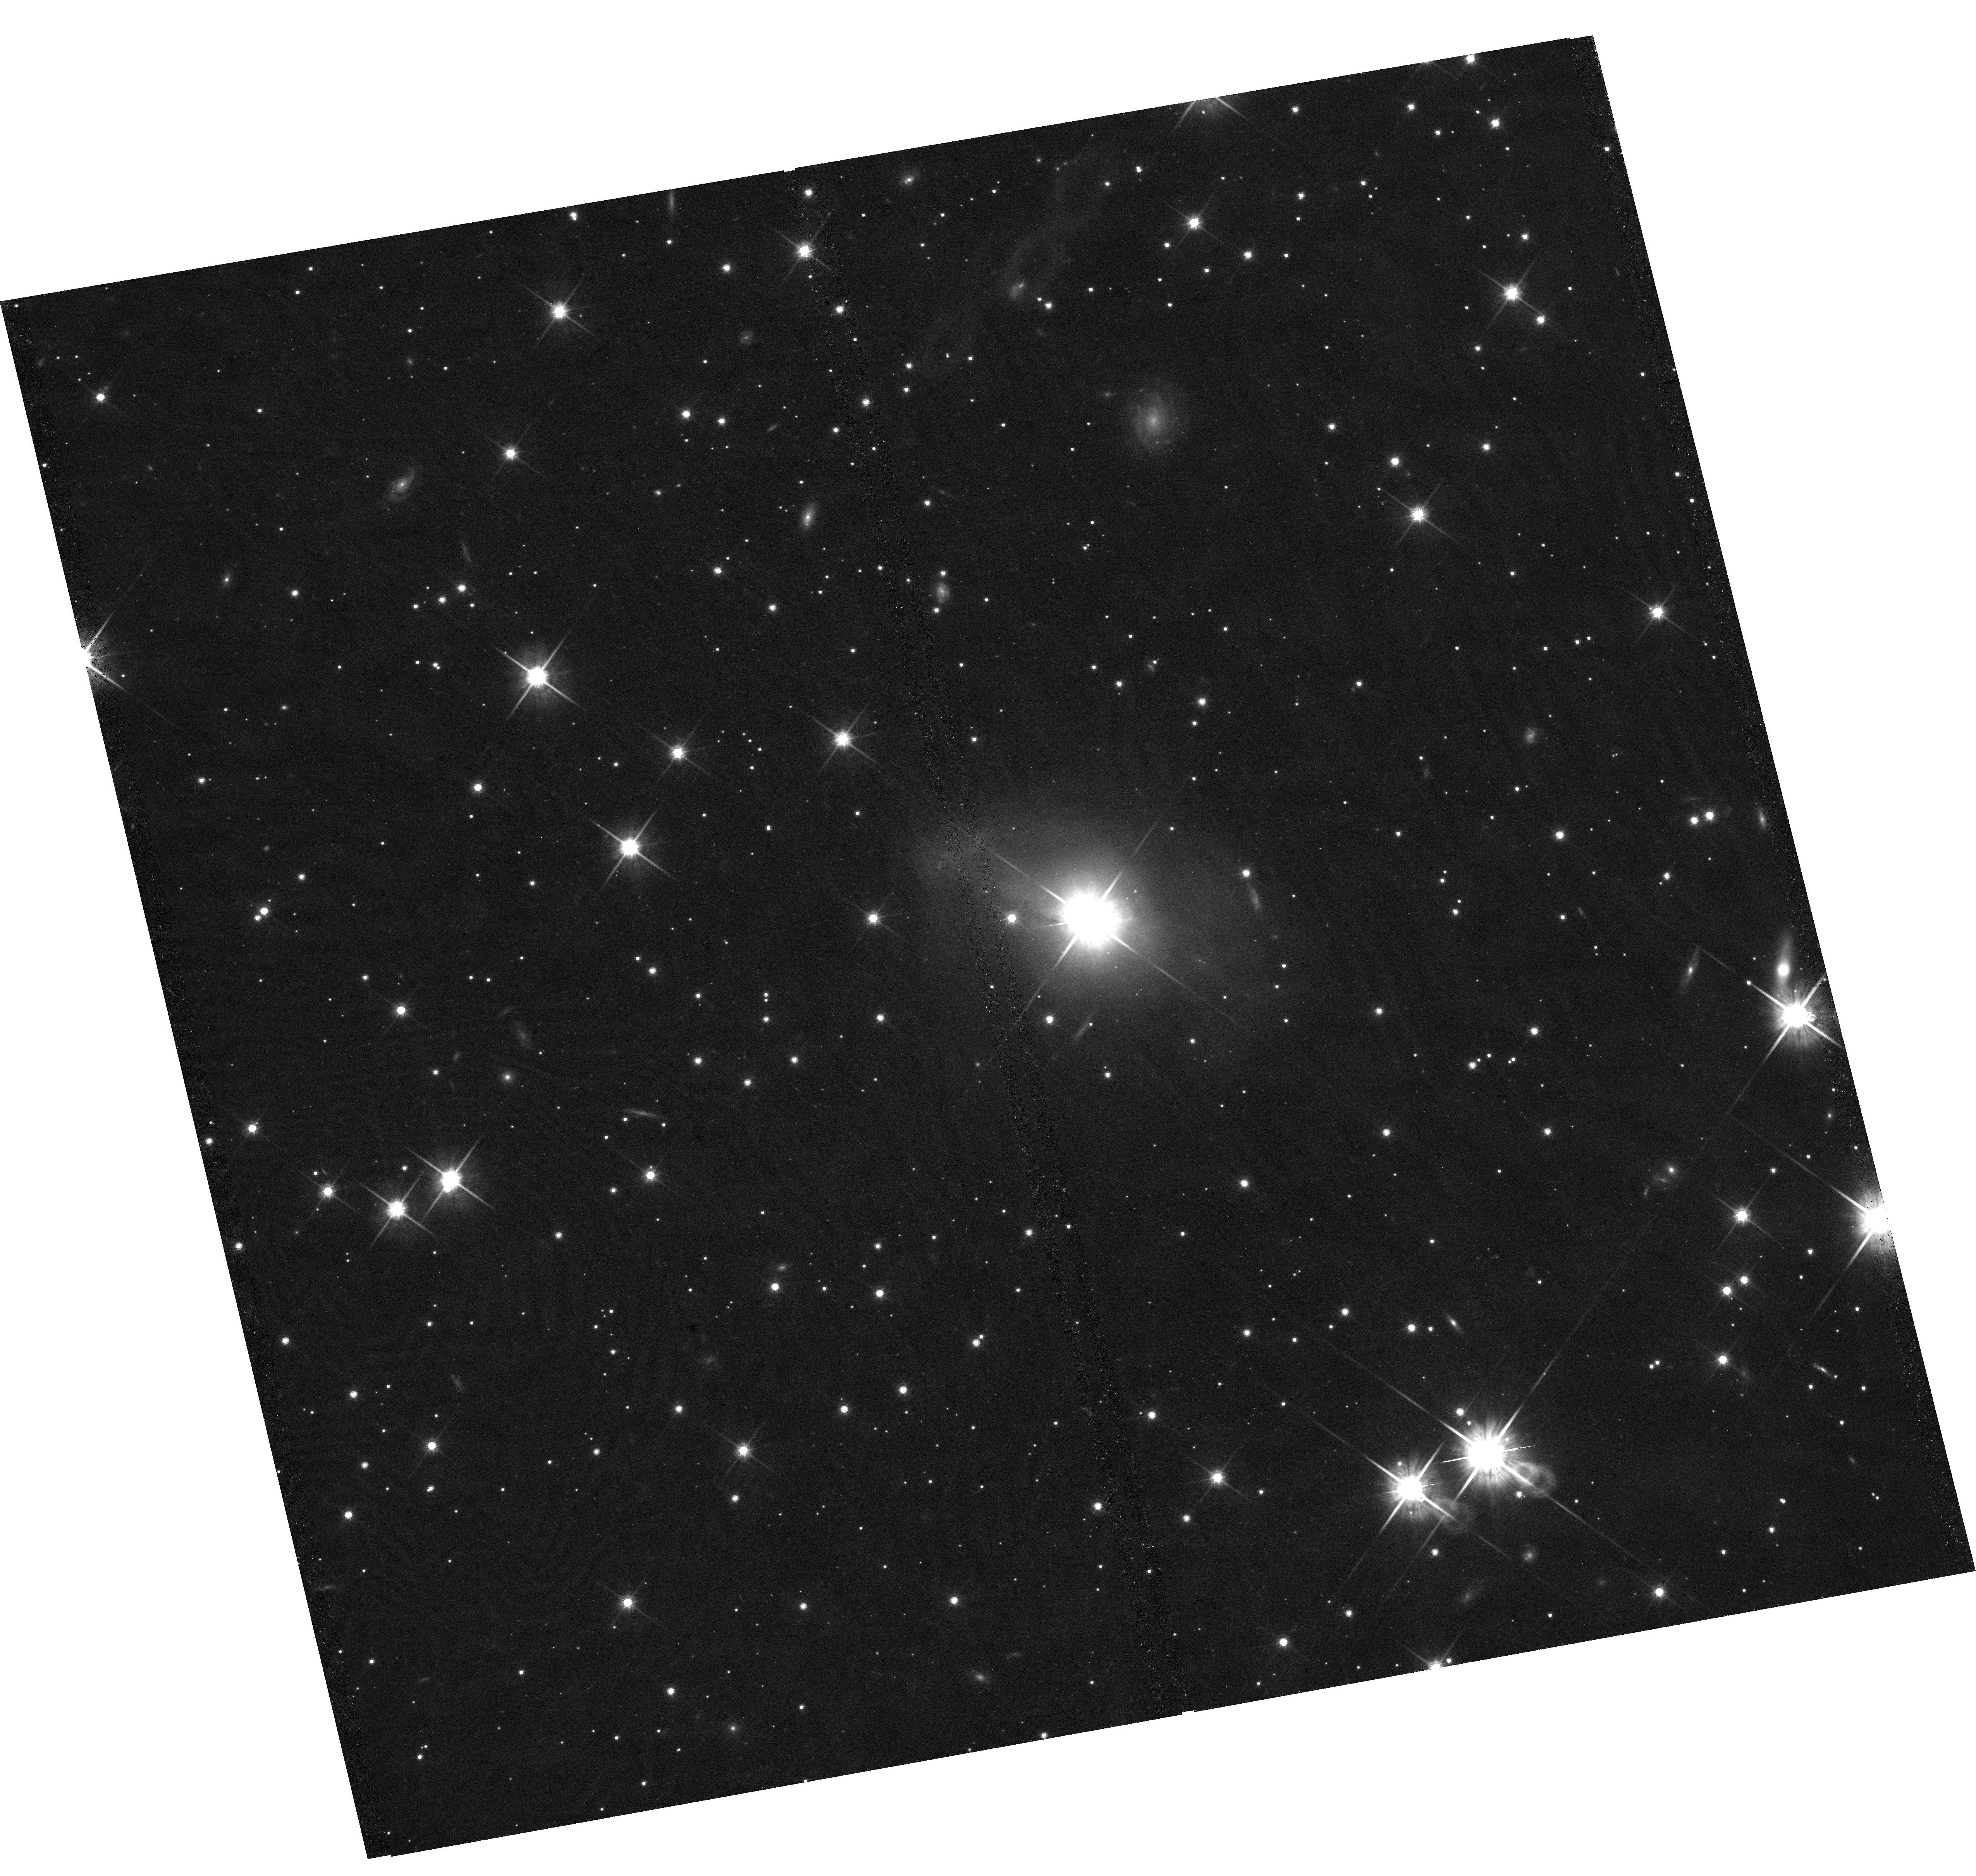
Target: IRAS09149-6206
Instrument: WFC3/UVIS
Filter: F814W
Exposure: 39 min
Observation ID: hst_17103_02_wfc3_uvis_f814w_iexh02

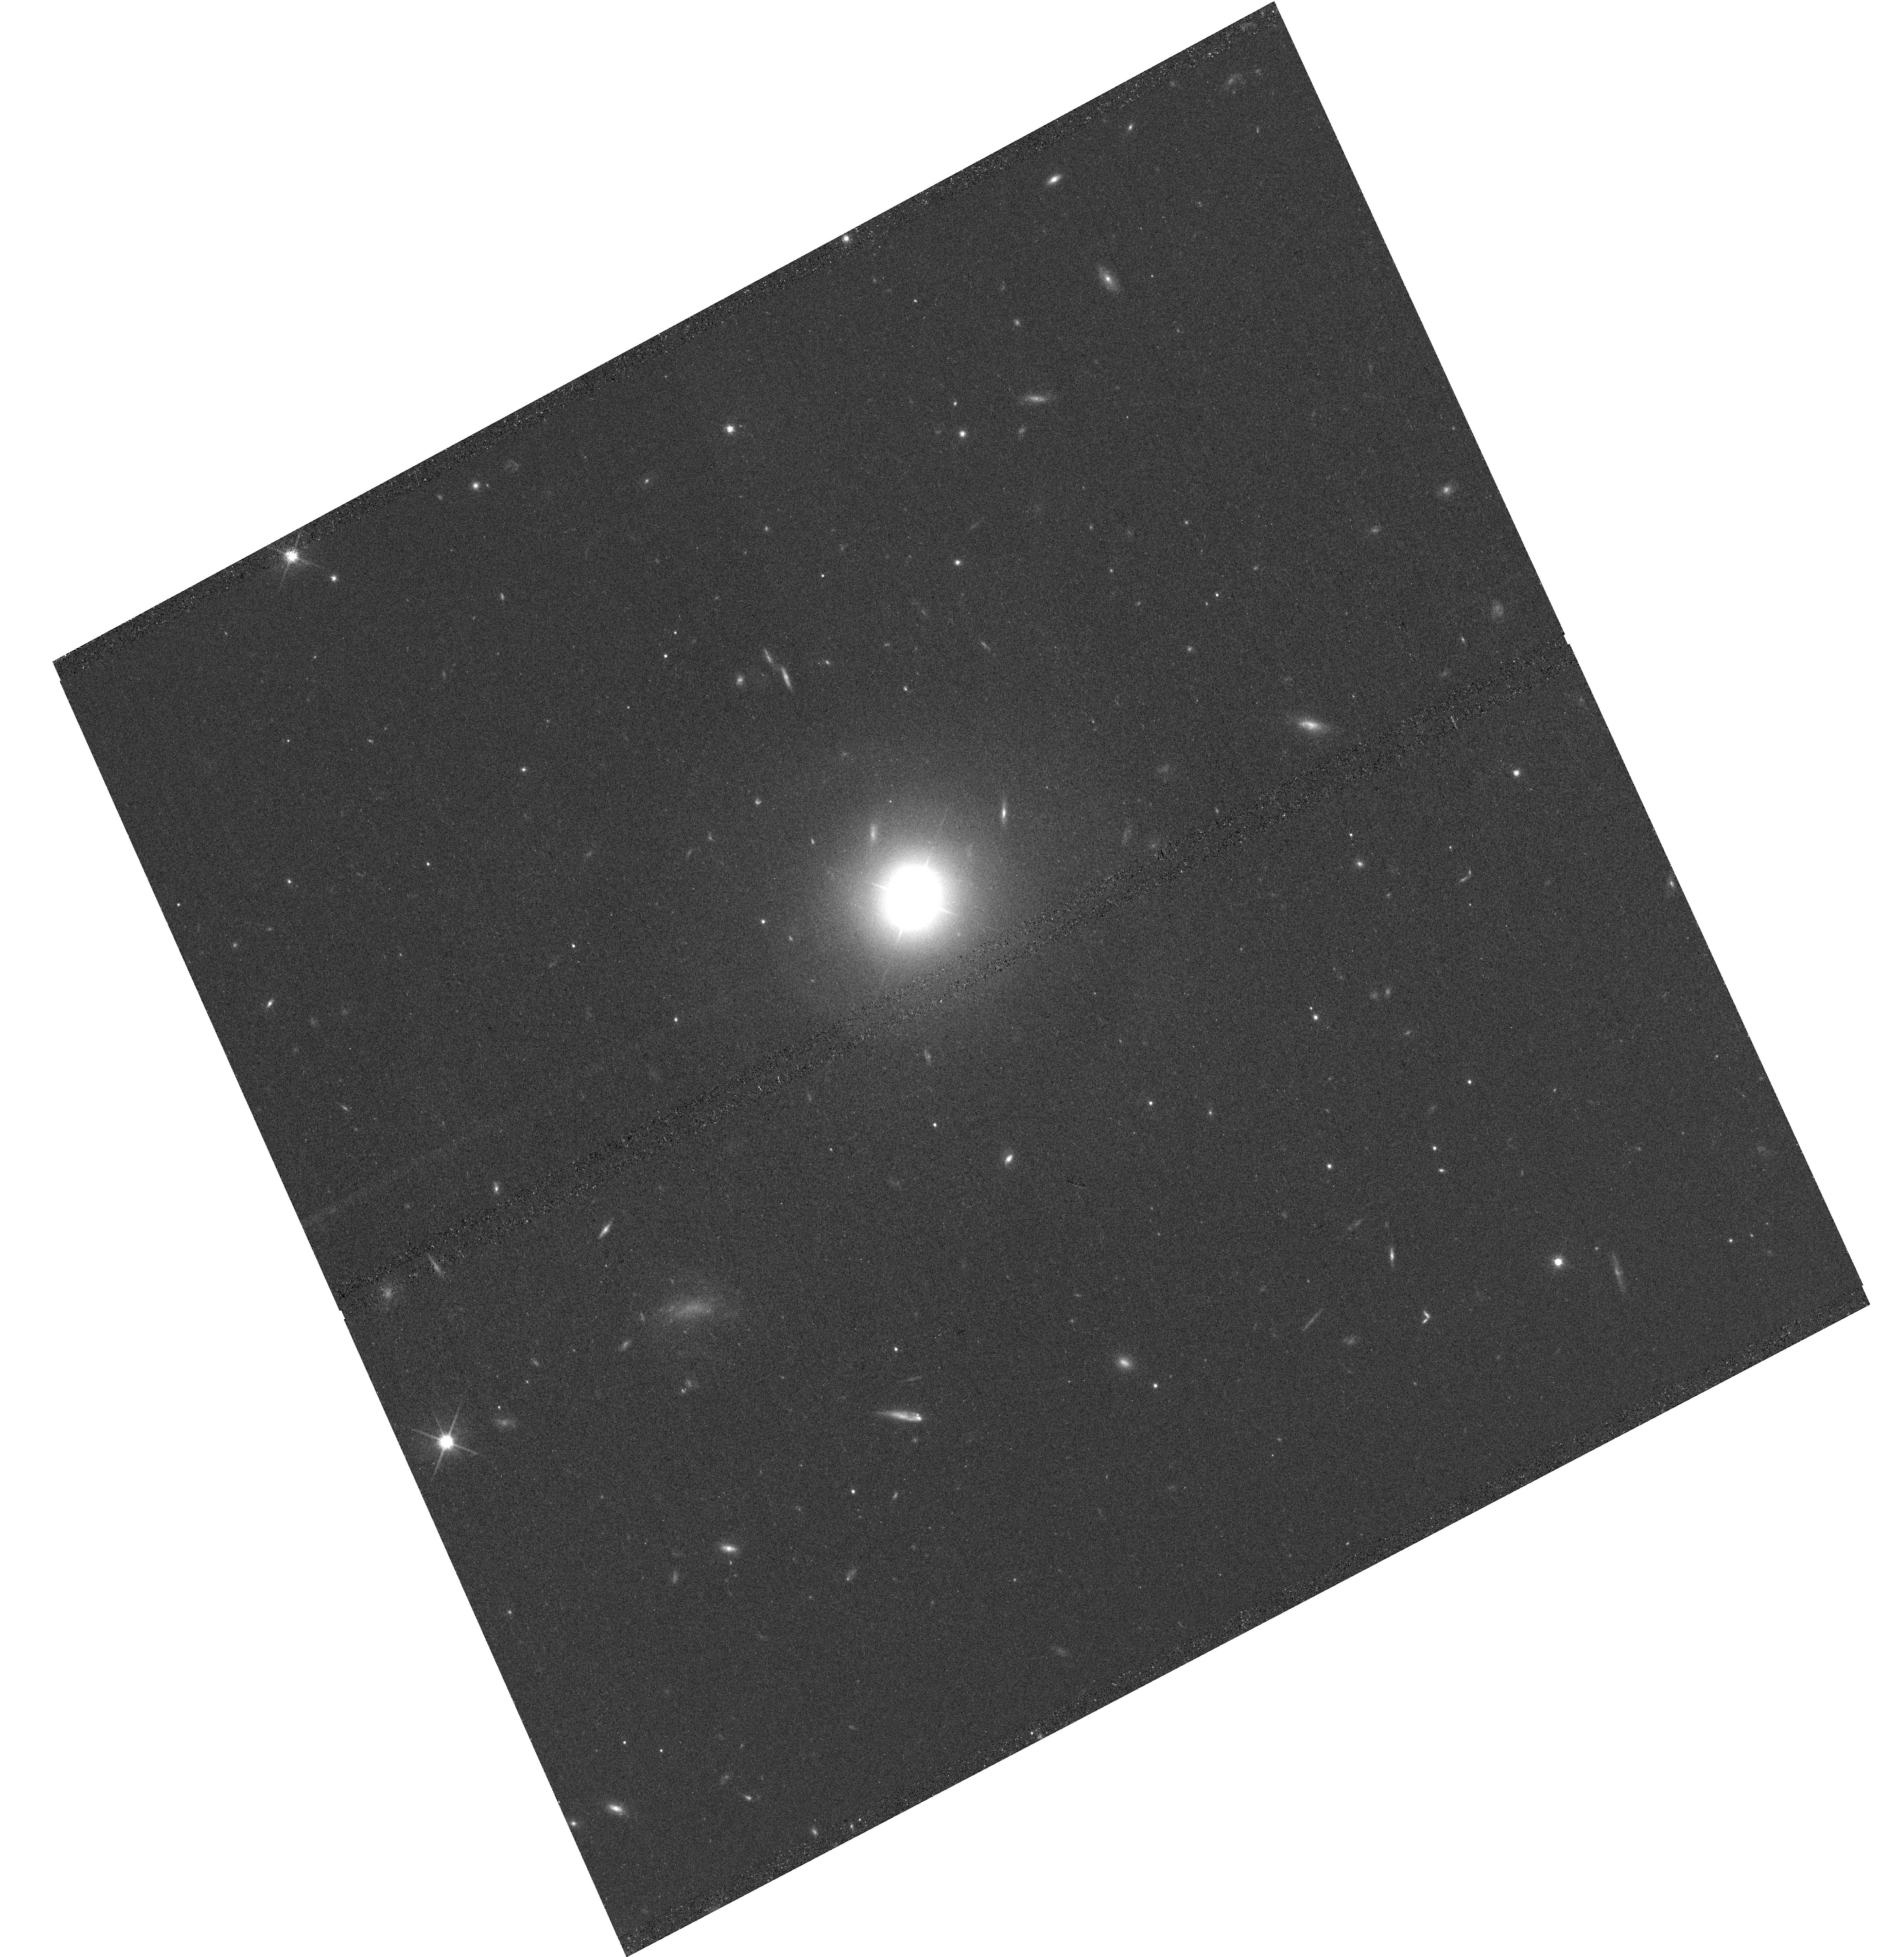
Target: MRK841
Instrument: WFC3/UVIS
Filter: F814W
Exposure: 35 min
Observation ID: hst_17103_07_wfc3_uvis_f814w_iexh07

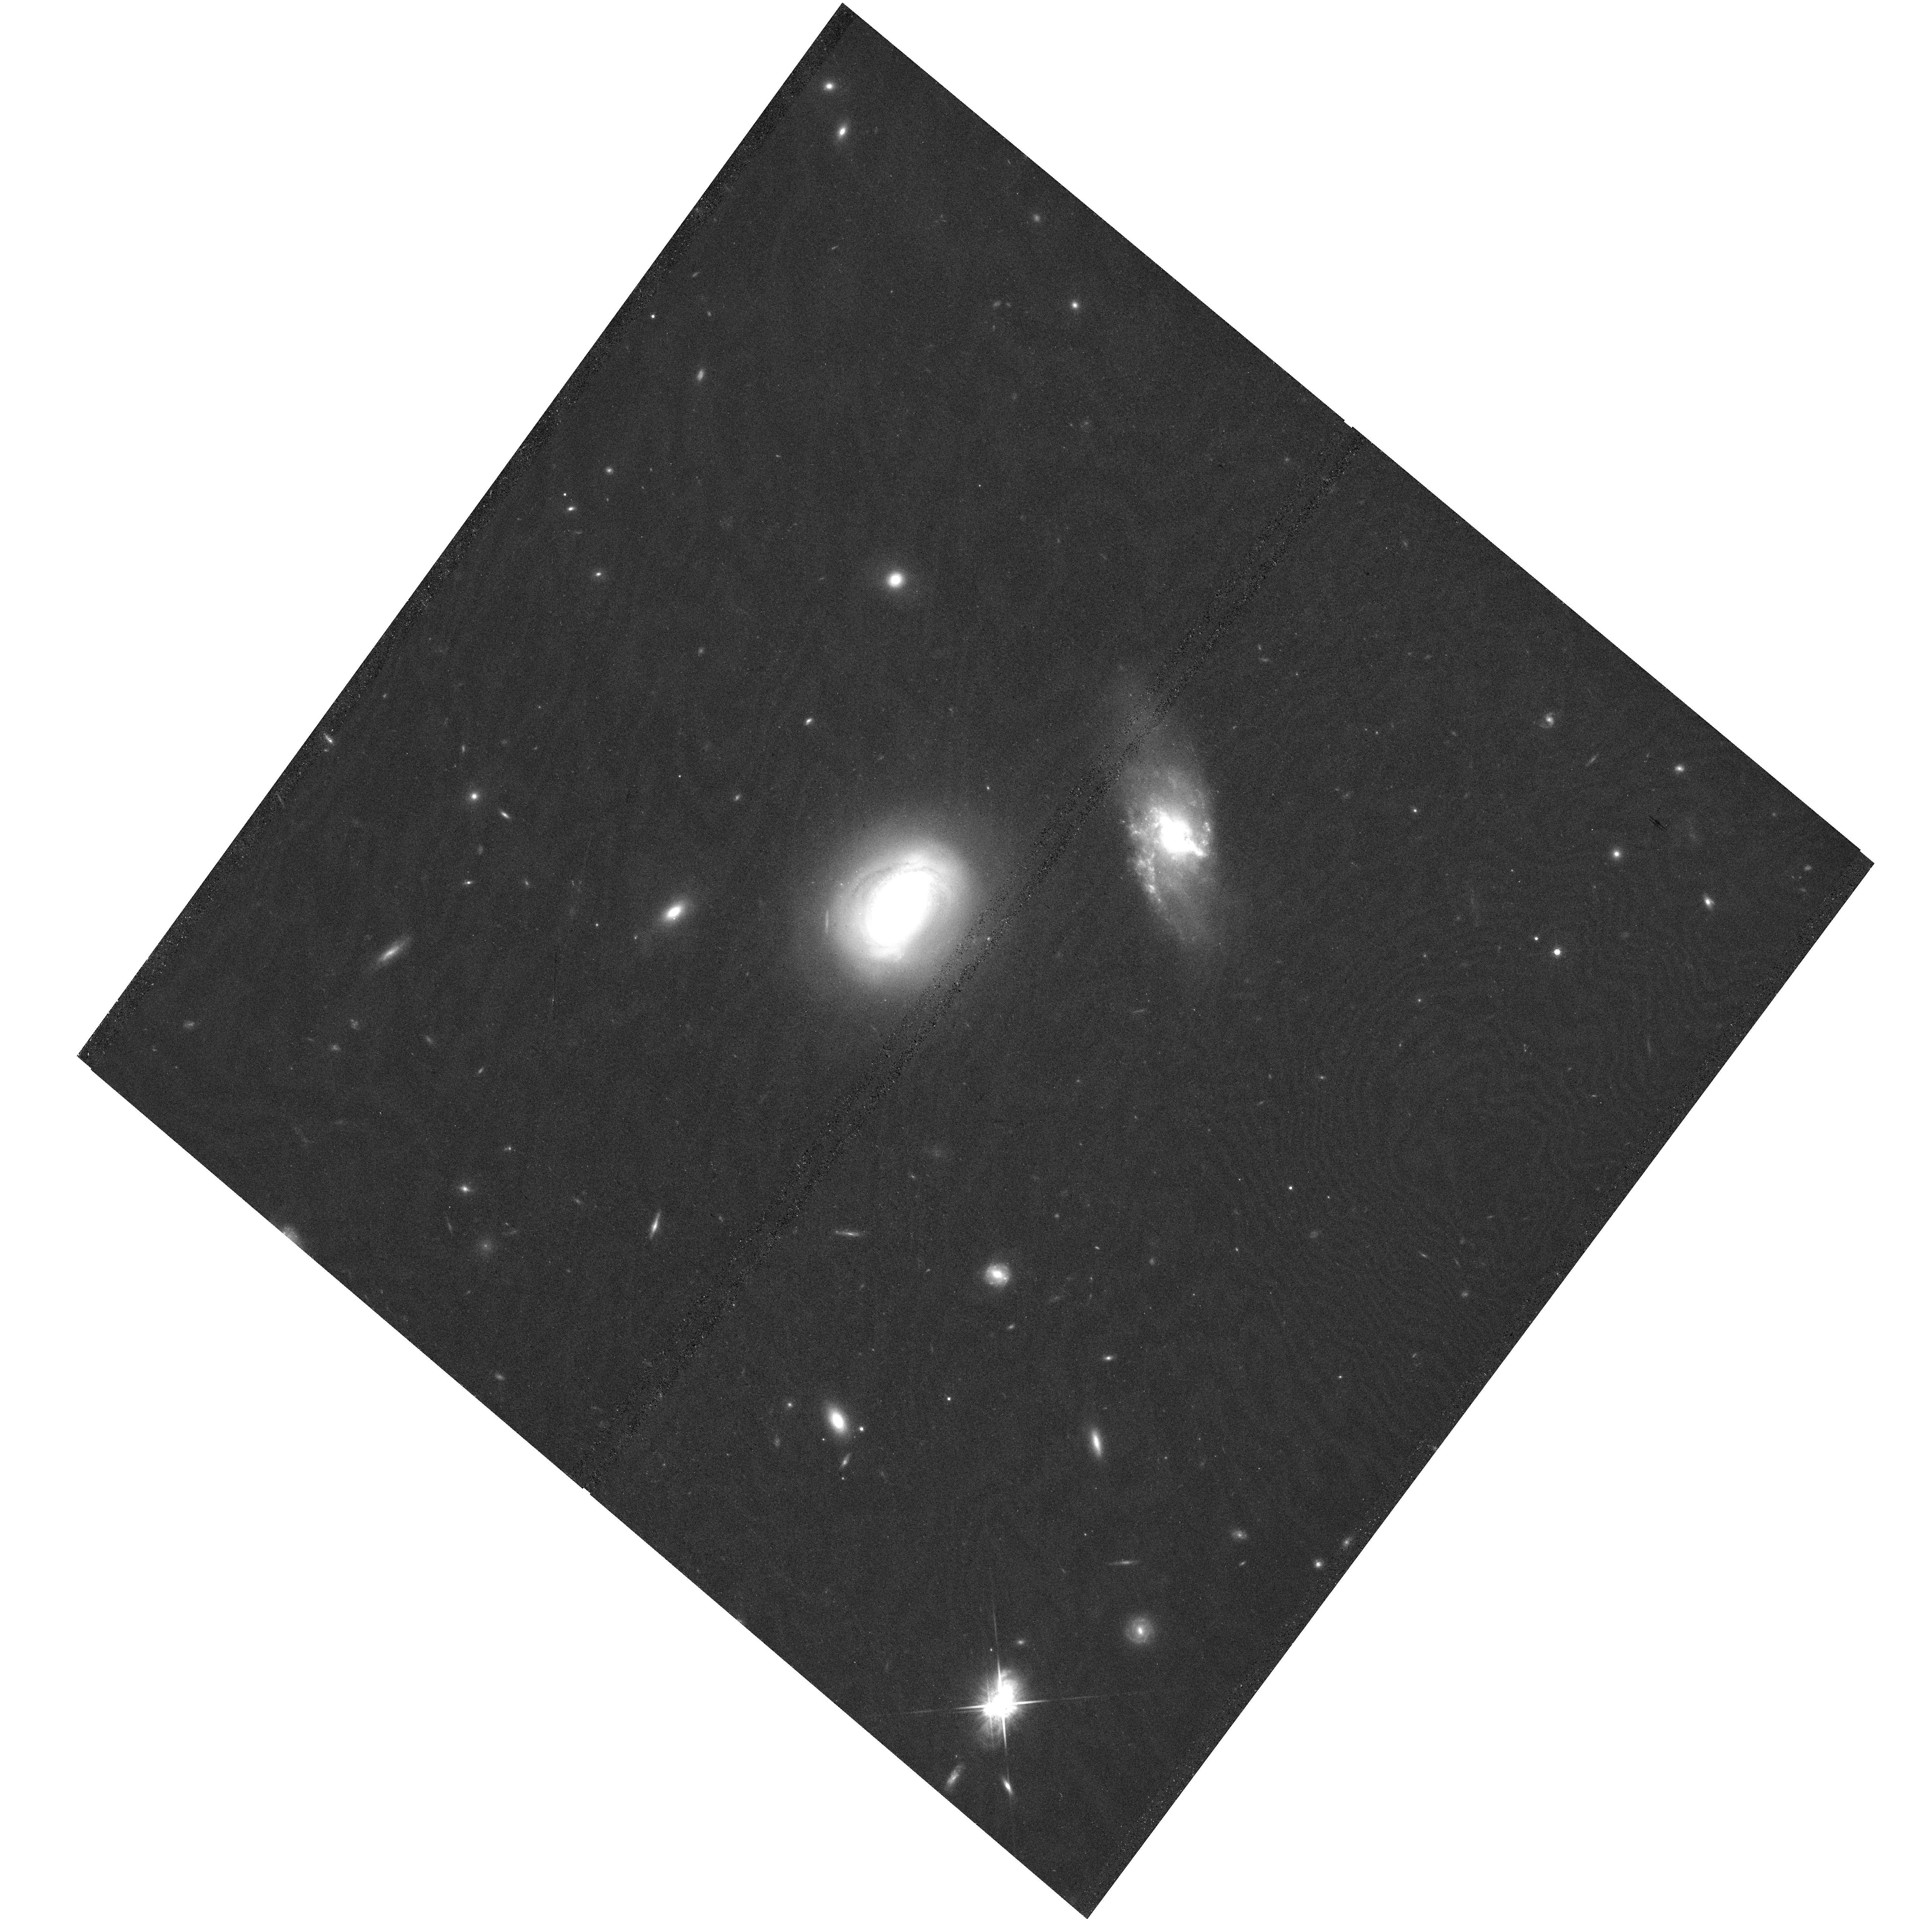
Target: MRK141
Instrument: WFC3/UVIS
Filter: F814W
Exposure: 39 min
Observation ID: hst_17103_03_wfc3_uvis_f814w_iexh03

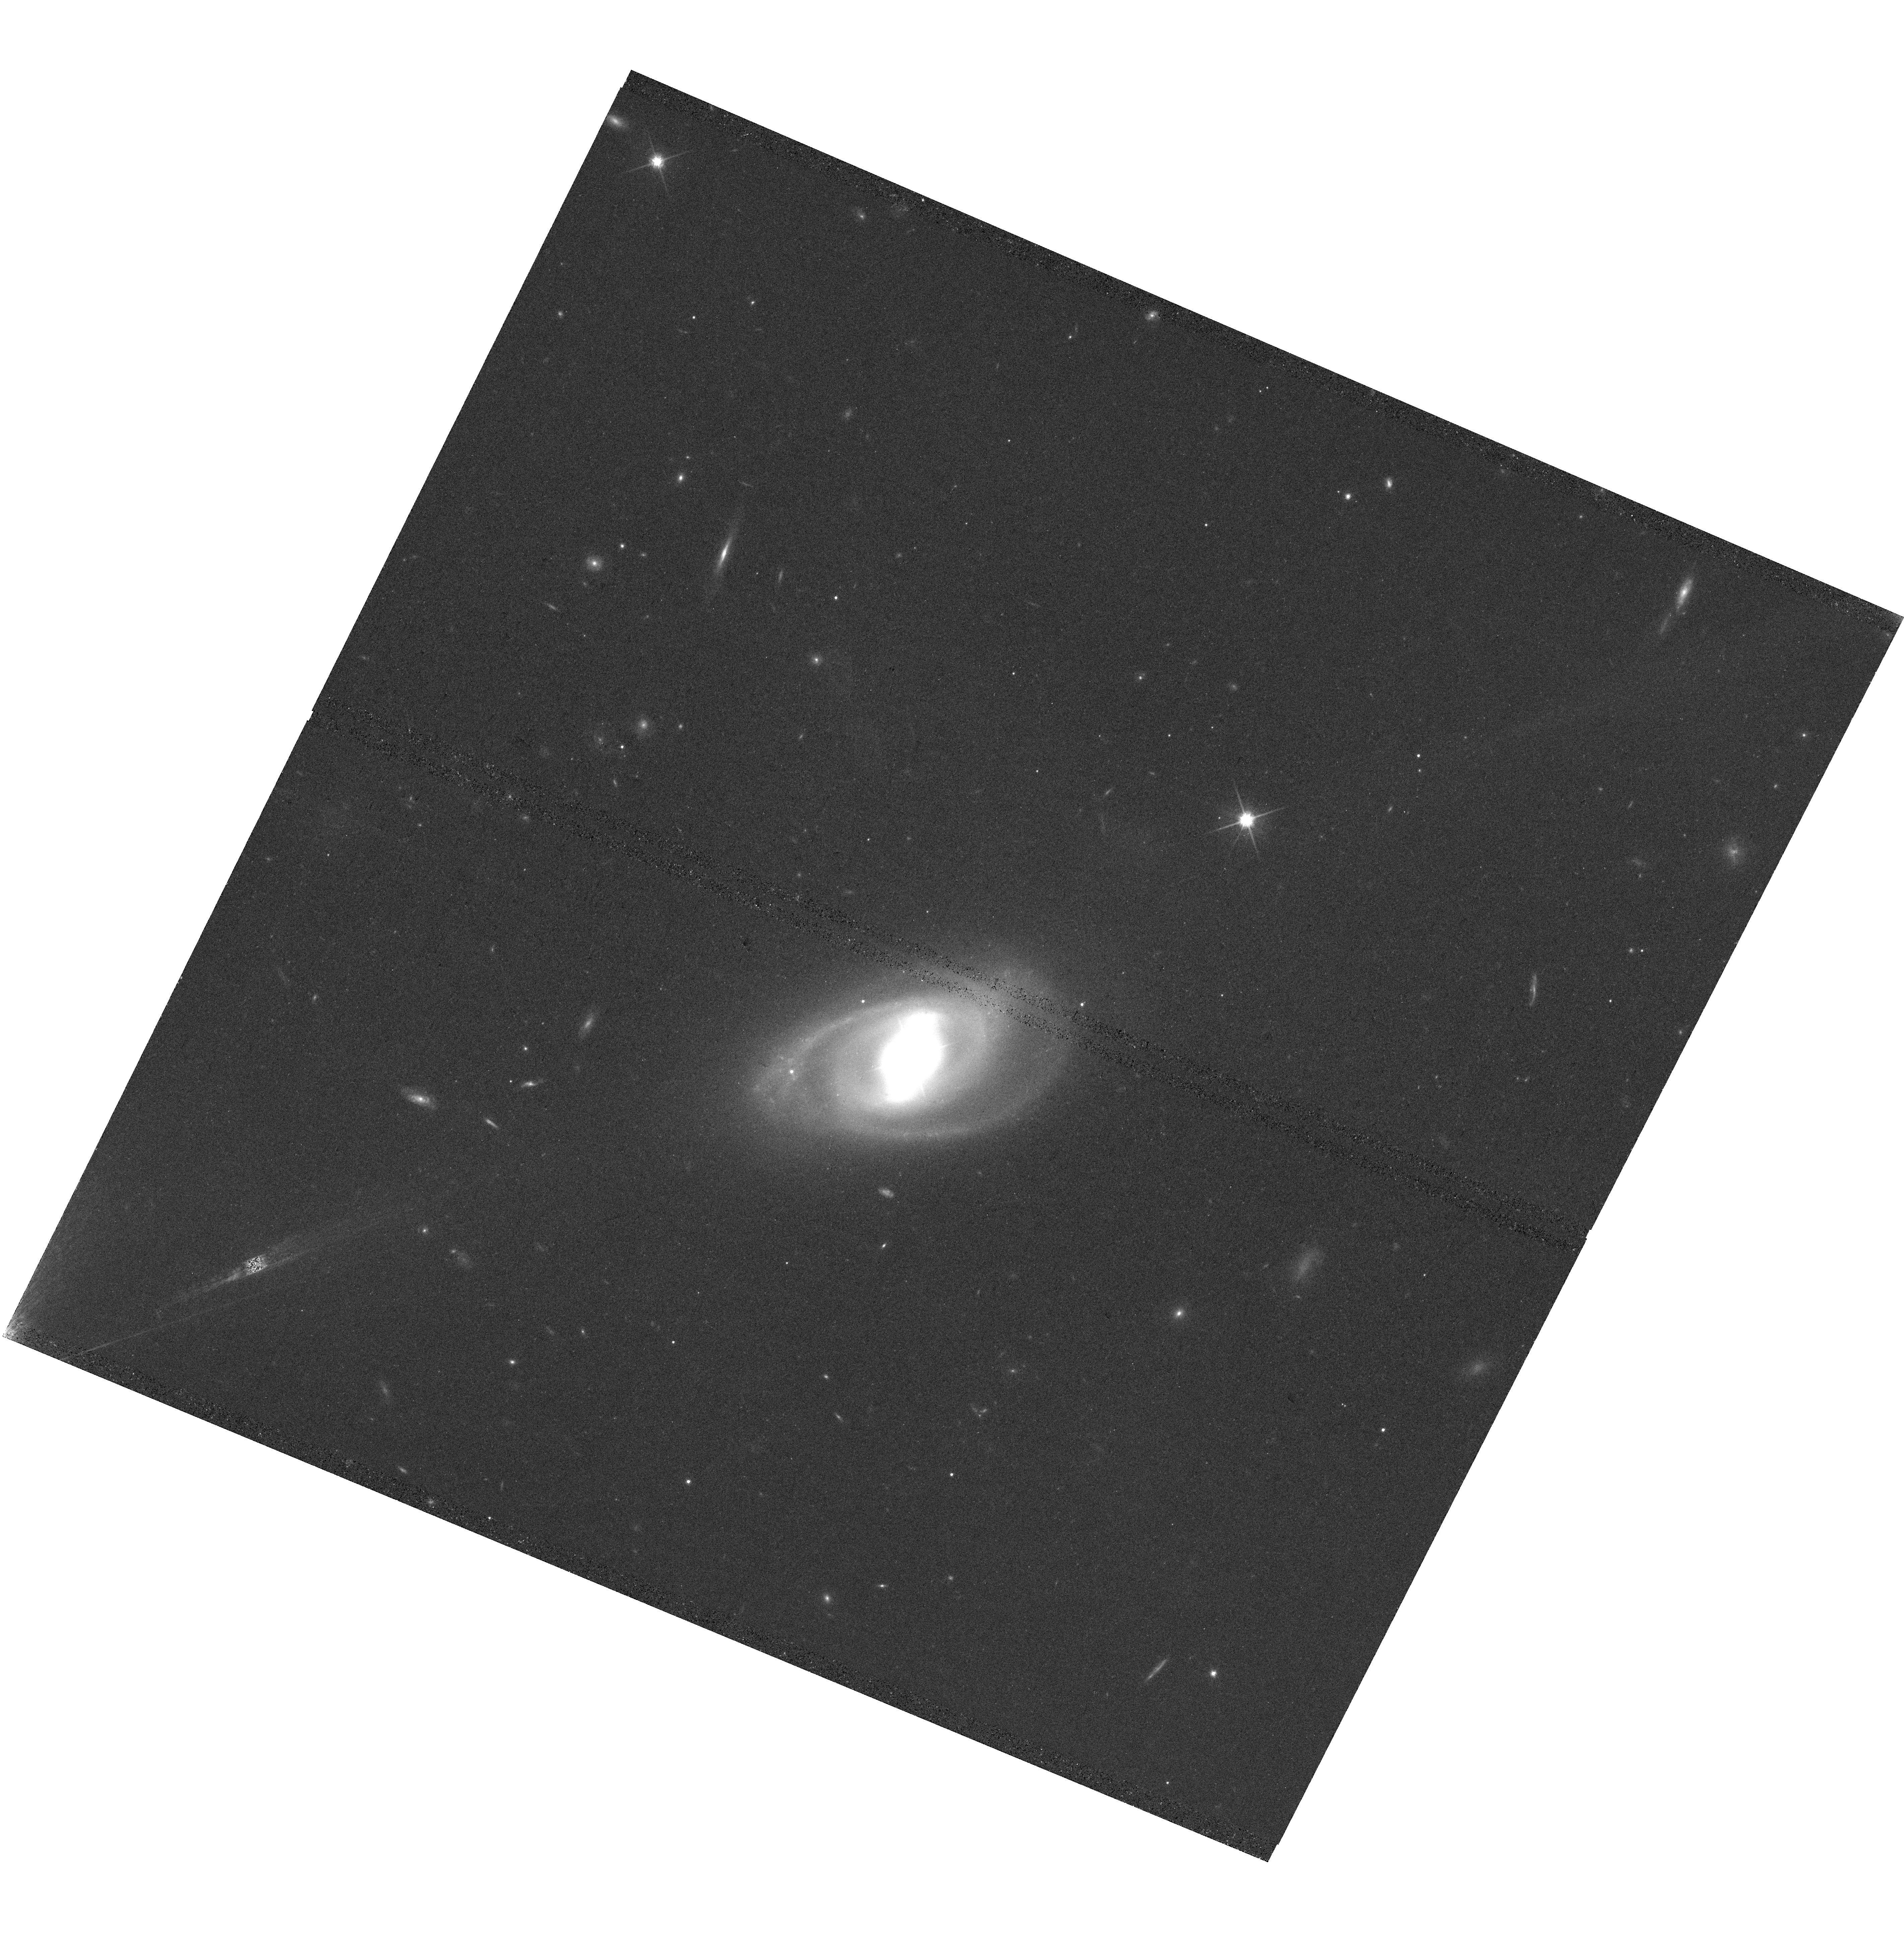
Target: RBS1303
Instrument: WFC3/UVIS
Filter: F814W
Exposure: 35 min
Observation ID: hst_17103_55_wfc3_uvis_f814w_iexh55

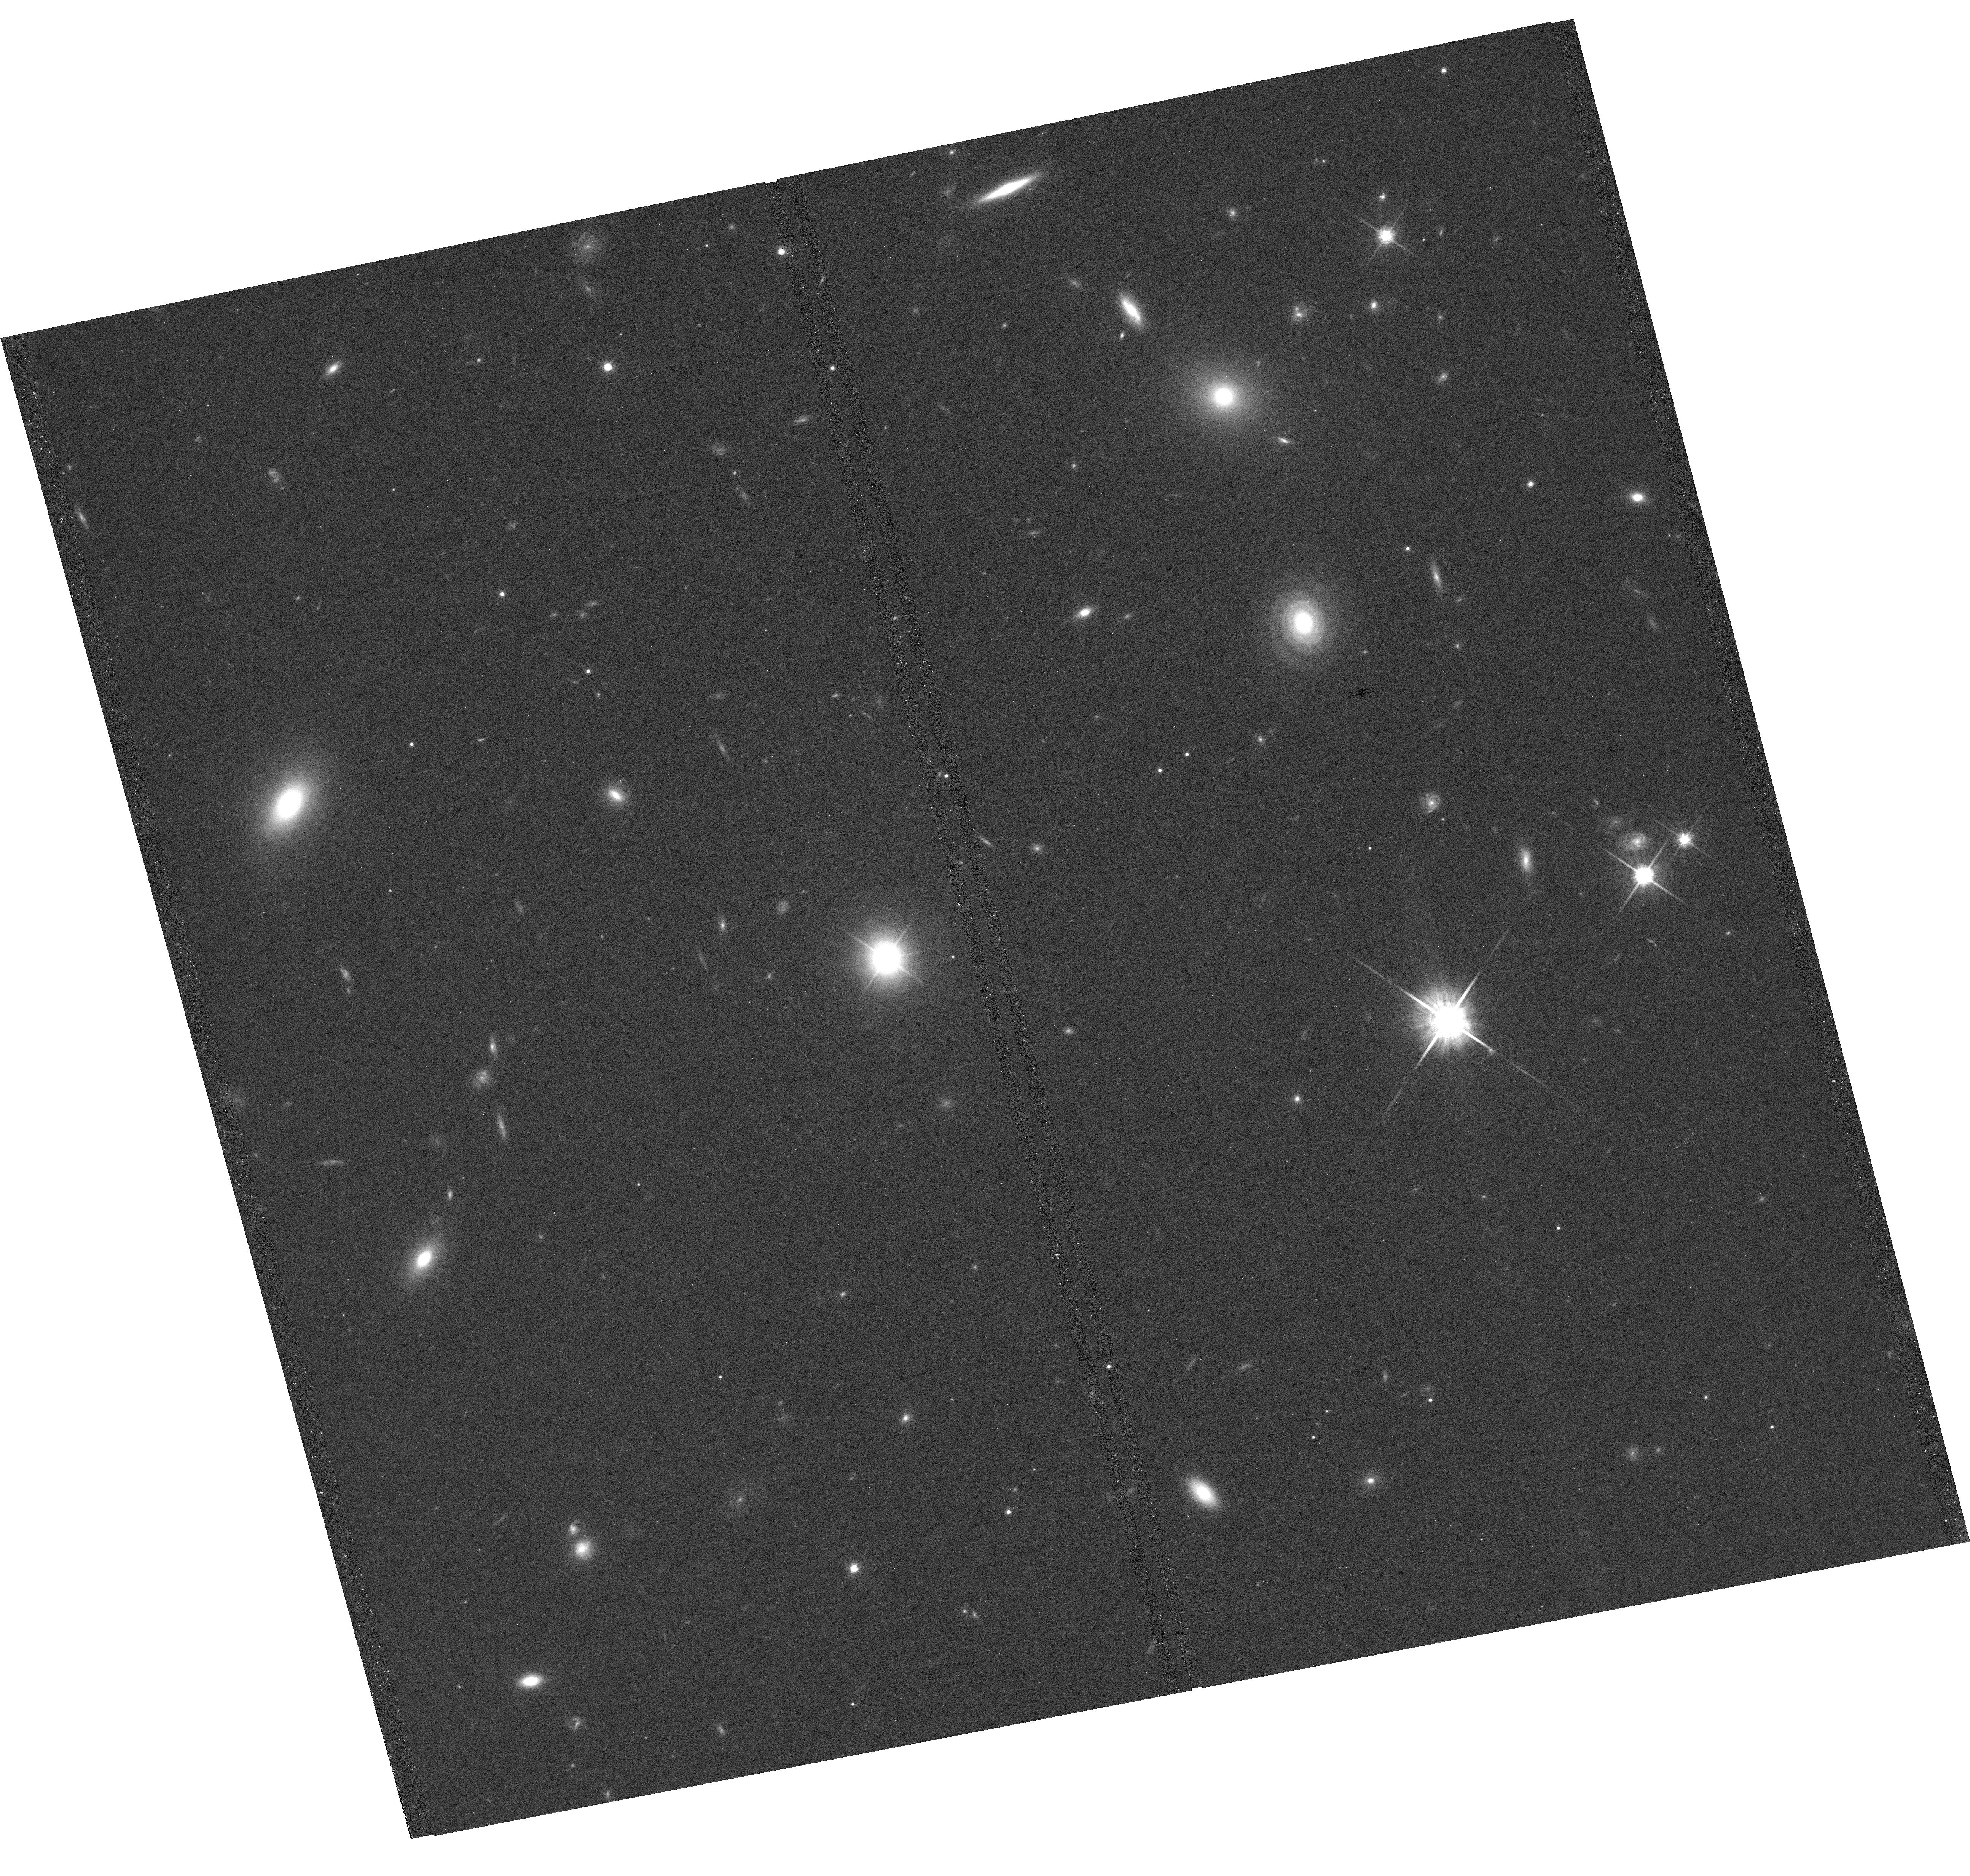
Target: RBS1917
Instrument: WFC3/UVIS
Filter: F814W
Exposure: 35 min
Observation ID: hst_17103_11_wfc3_uvis_f814w_iexh11

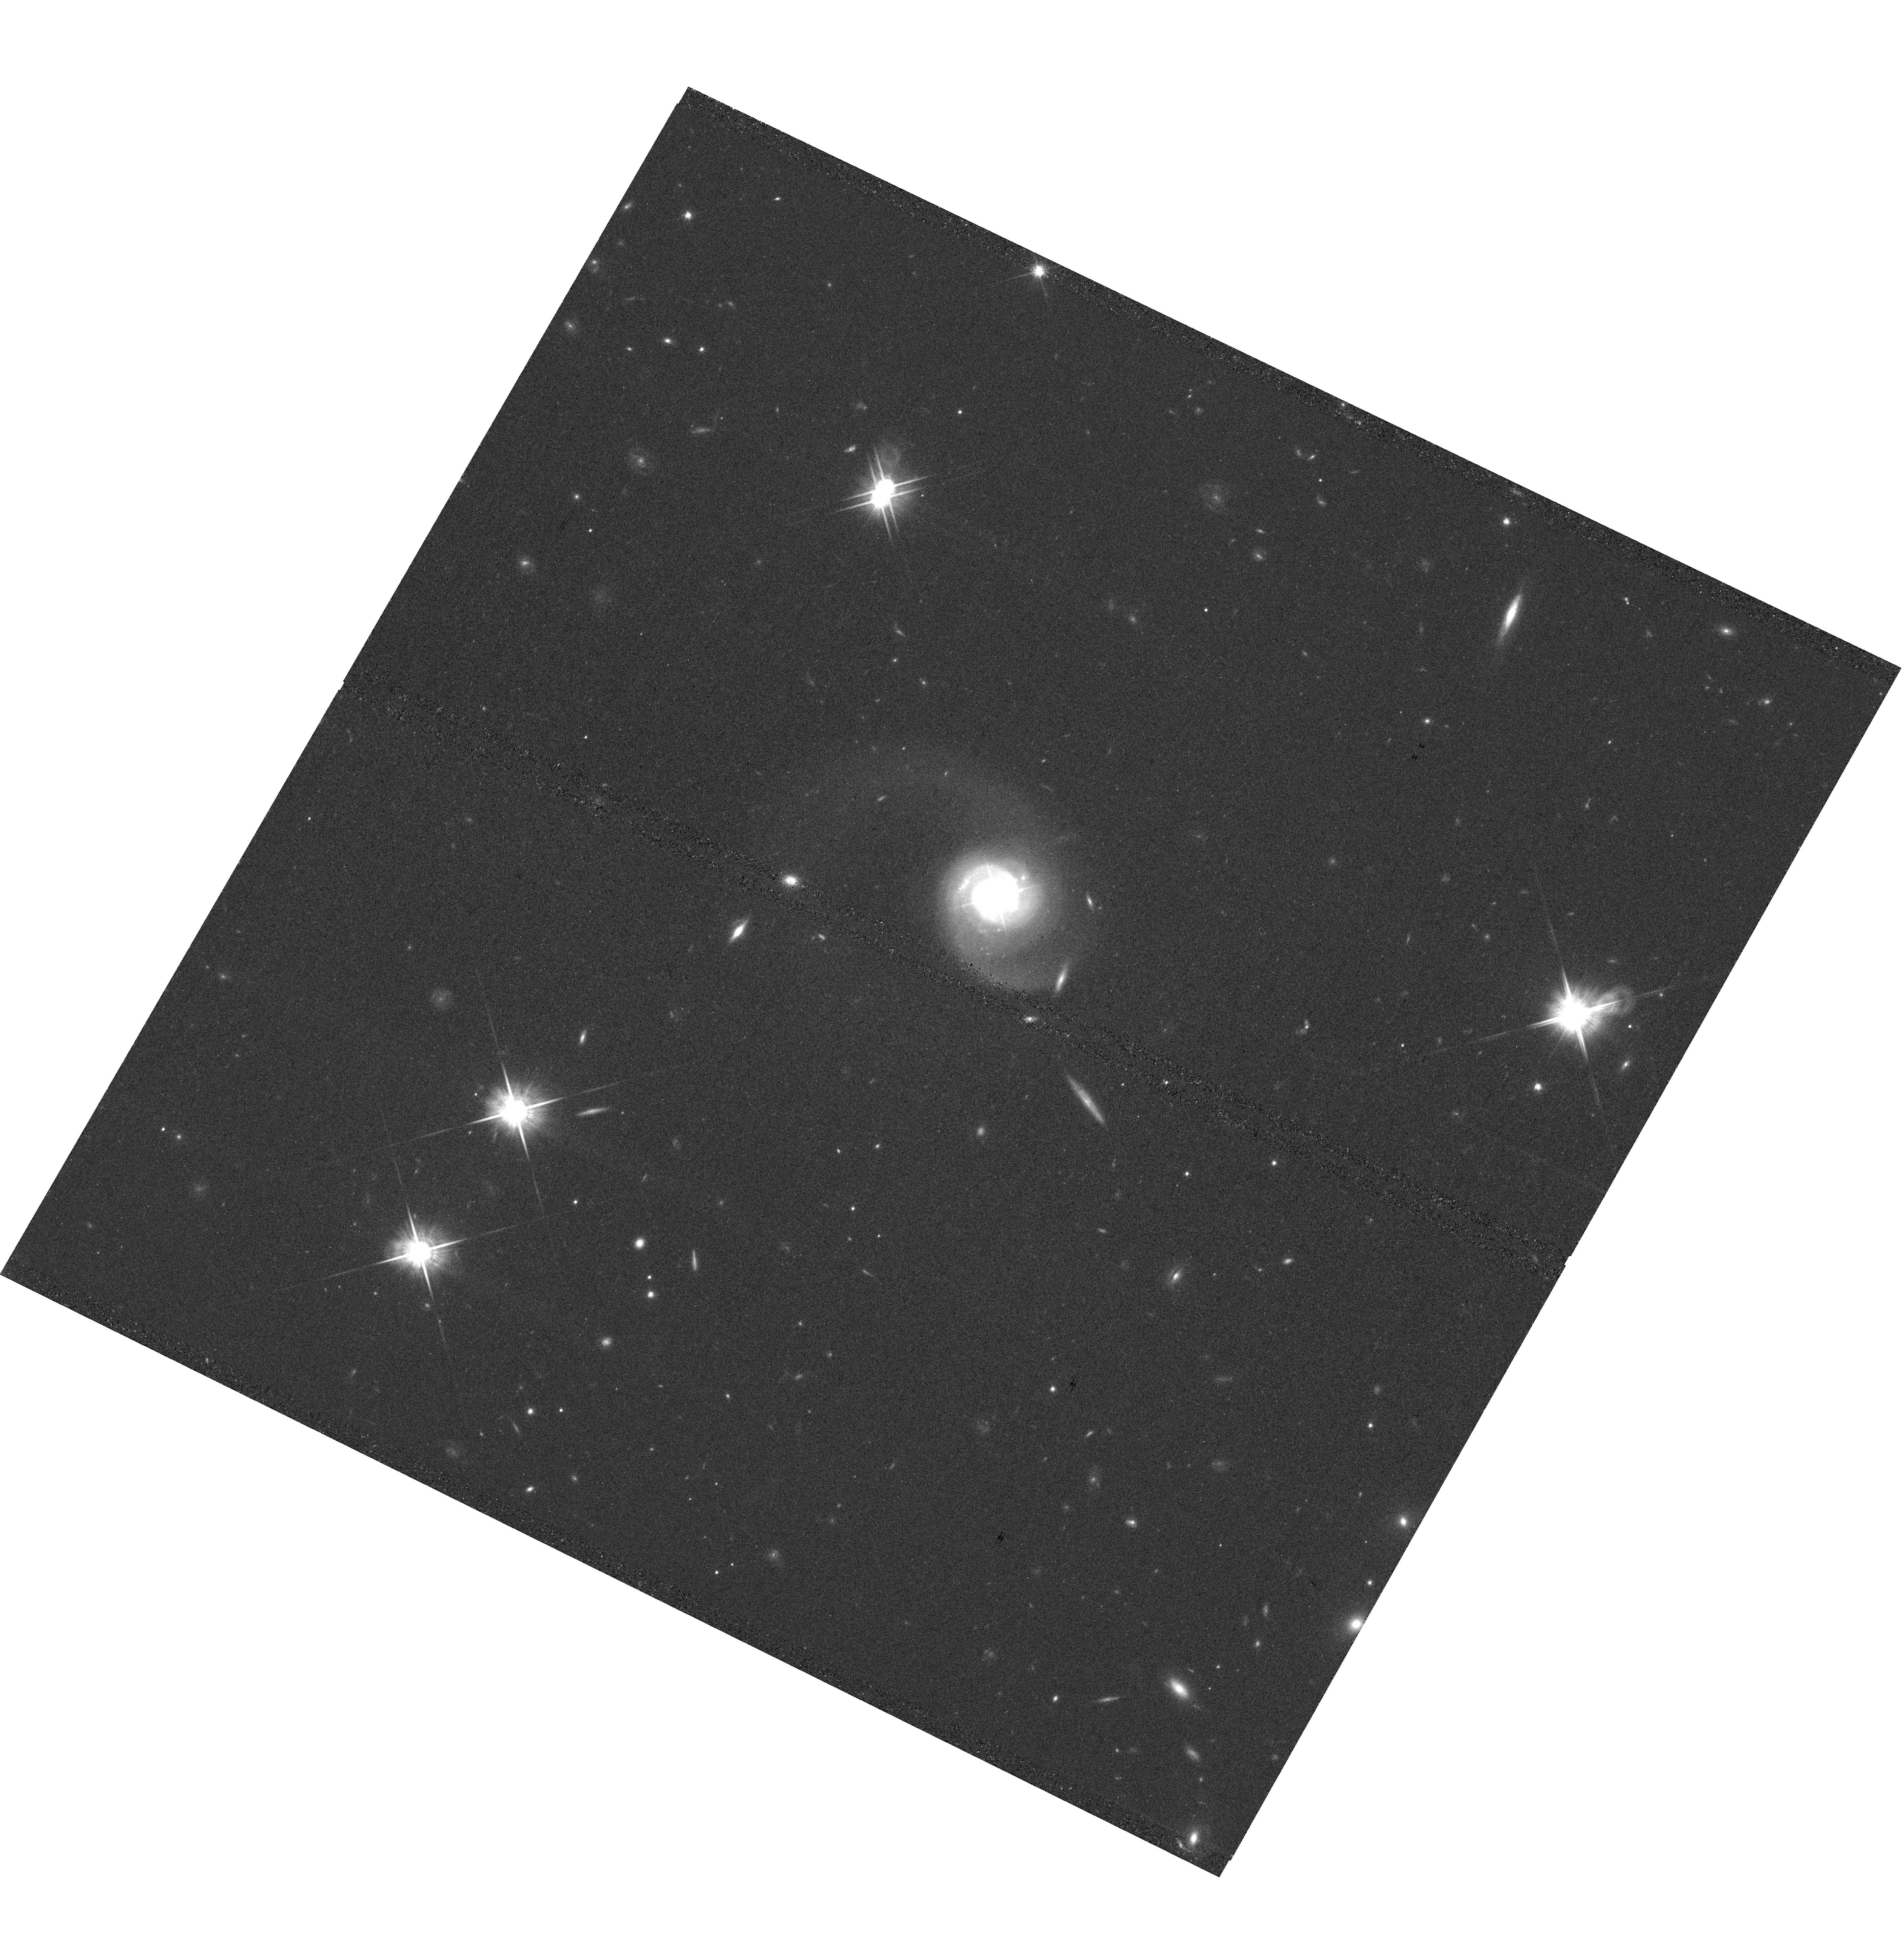
Target: PG1310-108
Instrument: WFC3/UVIS
Filter: F814W
Exposure: 35 min
Observation ID: hst_17103_04_wfc3_uvis_f814w_iexh04

GO: Calibrating the Black-Hole Mass Scaling Relations using Reverberation-Mapped Active Galaxies with Velocity-Resolved Measurements (PI: Bennert, Vardha N.)

Reverberation mapping (RM) determines the mass of black holes (MBH) in active galactic nuclei (AGNs) by resolving the BH gravitational sphere of influence "in time". The resulting relationship between broad-line region (BLR) radius and AGN luminosity (the "R-L relation") is the foundation of virtually all MBH measurements beyond the local universe. Recent RM campaigns with high-quality data (cadence and S/N) yielded velocity-resolved time lags and independent BH masses for a sample of 29 objects, spanning a wide range of AGN luminosities and BH masses (6.4<log MBH/Msun<9.1). Integral-field spectroscopy was obtained with state-of-the-art instruments (Keck/KCWI and VLT/MUSE) for 11 objects for a robust measurement of stellar-velocity dispersion. HST images are essential to: (i) separate the nuclear luminosity from that of the host and thus calibrate the R-L relation over a wide mass range; (ii) determine the correlations between MBH and host-galaxy properties, such as bulge and host-galaxy luminosities, bulge effective-radii, and morphology (frequency of pseudo-bulges, bars, and mergers). Archival HST images are available for 18 objects (see our AR proposal ID 3094), we propose here for the remaining 11. This sample has the most accurate MBH measurements beyond the local universe and will provide a fundamental local benchmark for studies of the evolution of massive black holes and their host galaxies across cosmic time. Measuring the distribution and scatter of f factors and looking for other dependencies to go beyond the sample-average f factor will help to better constrain the single-epoch BH mass.